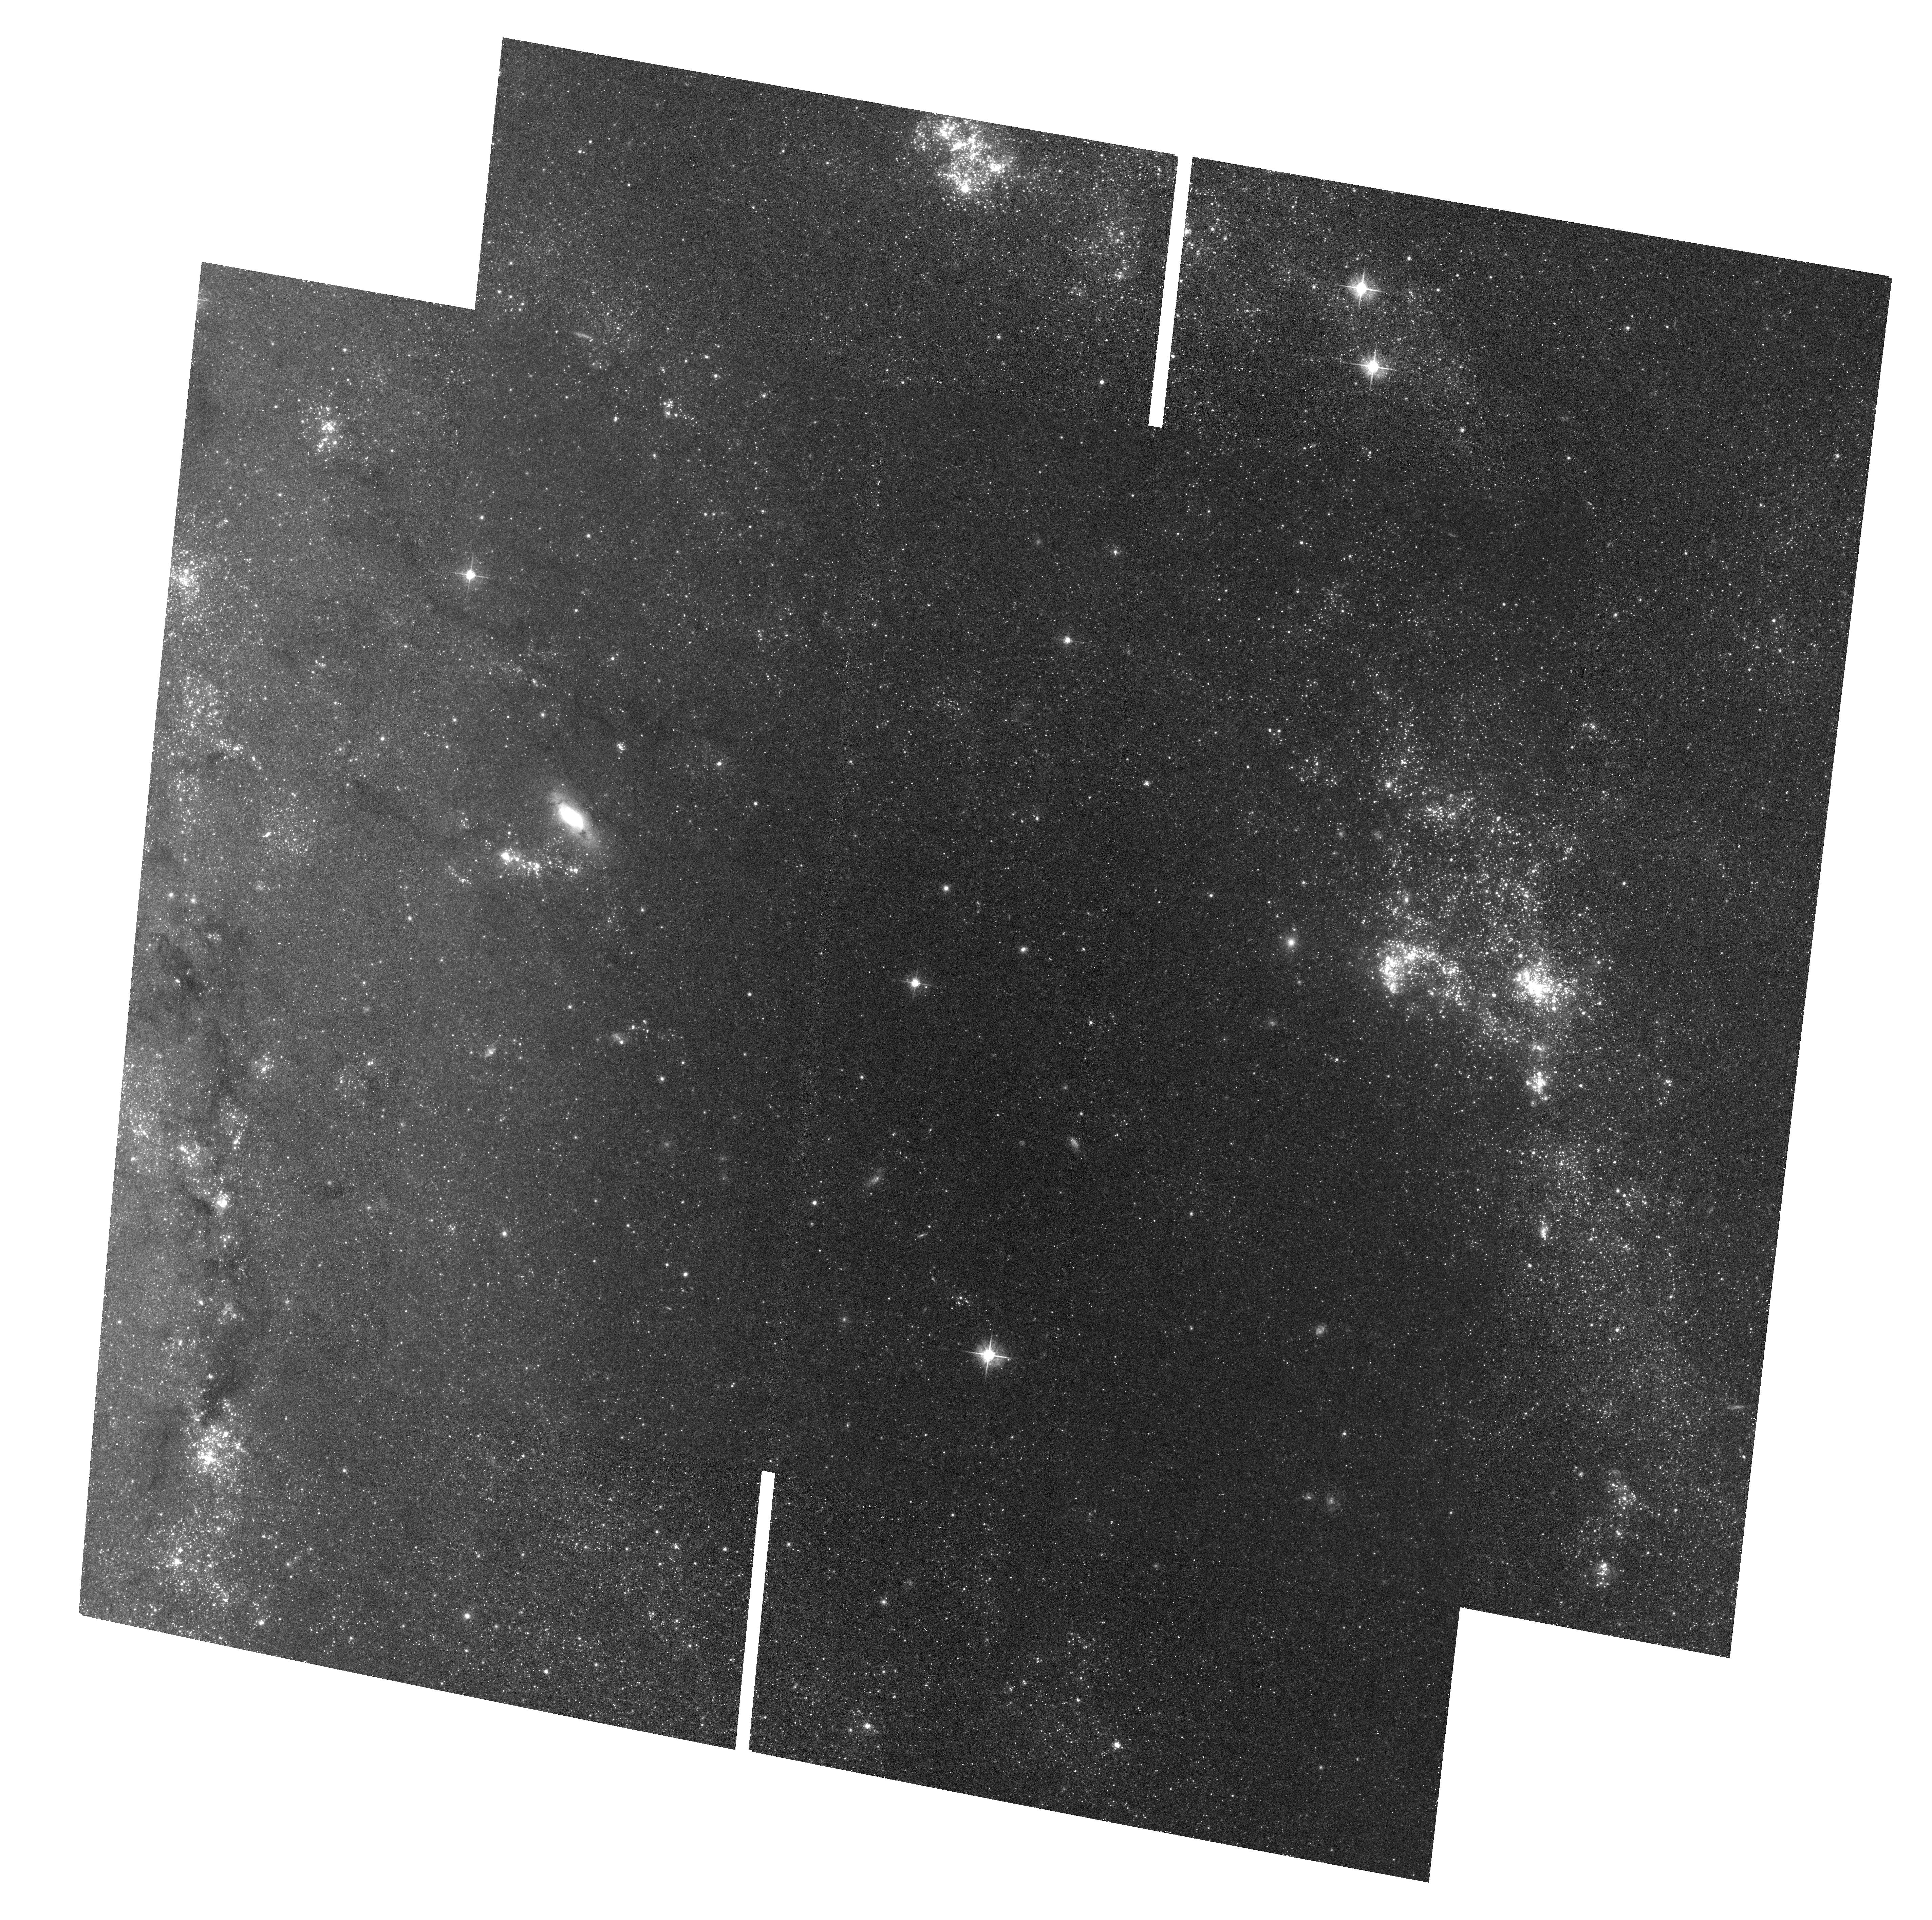
Target: field at RA 210.642°, Dec 54.336°. Instrument: ACS/WFC. Filter: F555W. Exposure: 33 min. Observation ID: hst_17312_03_acs_wfc_f555w_jf4c03

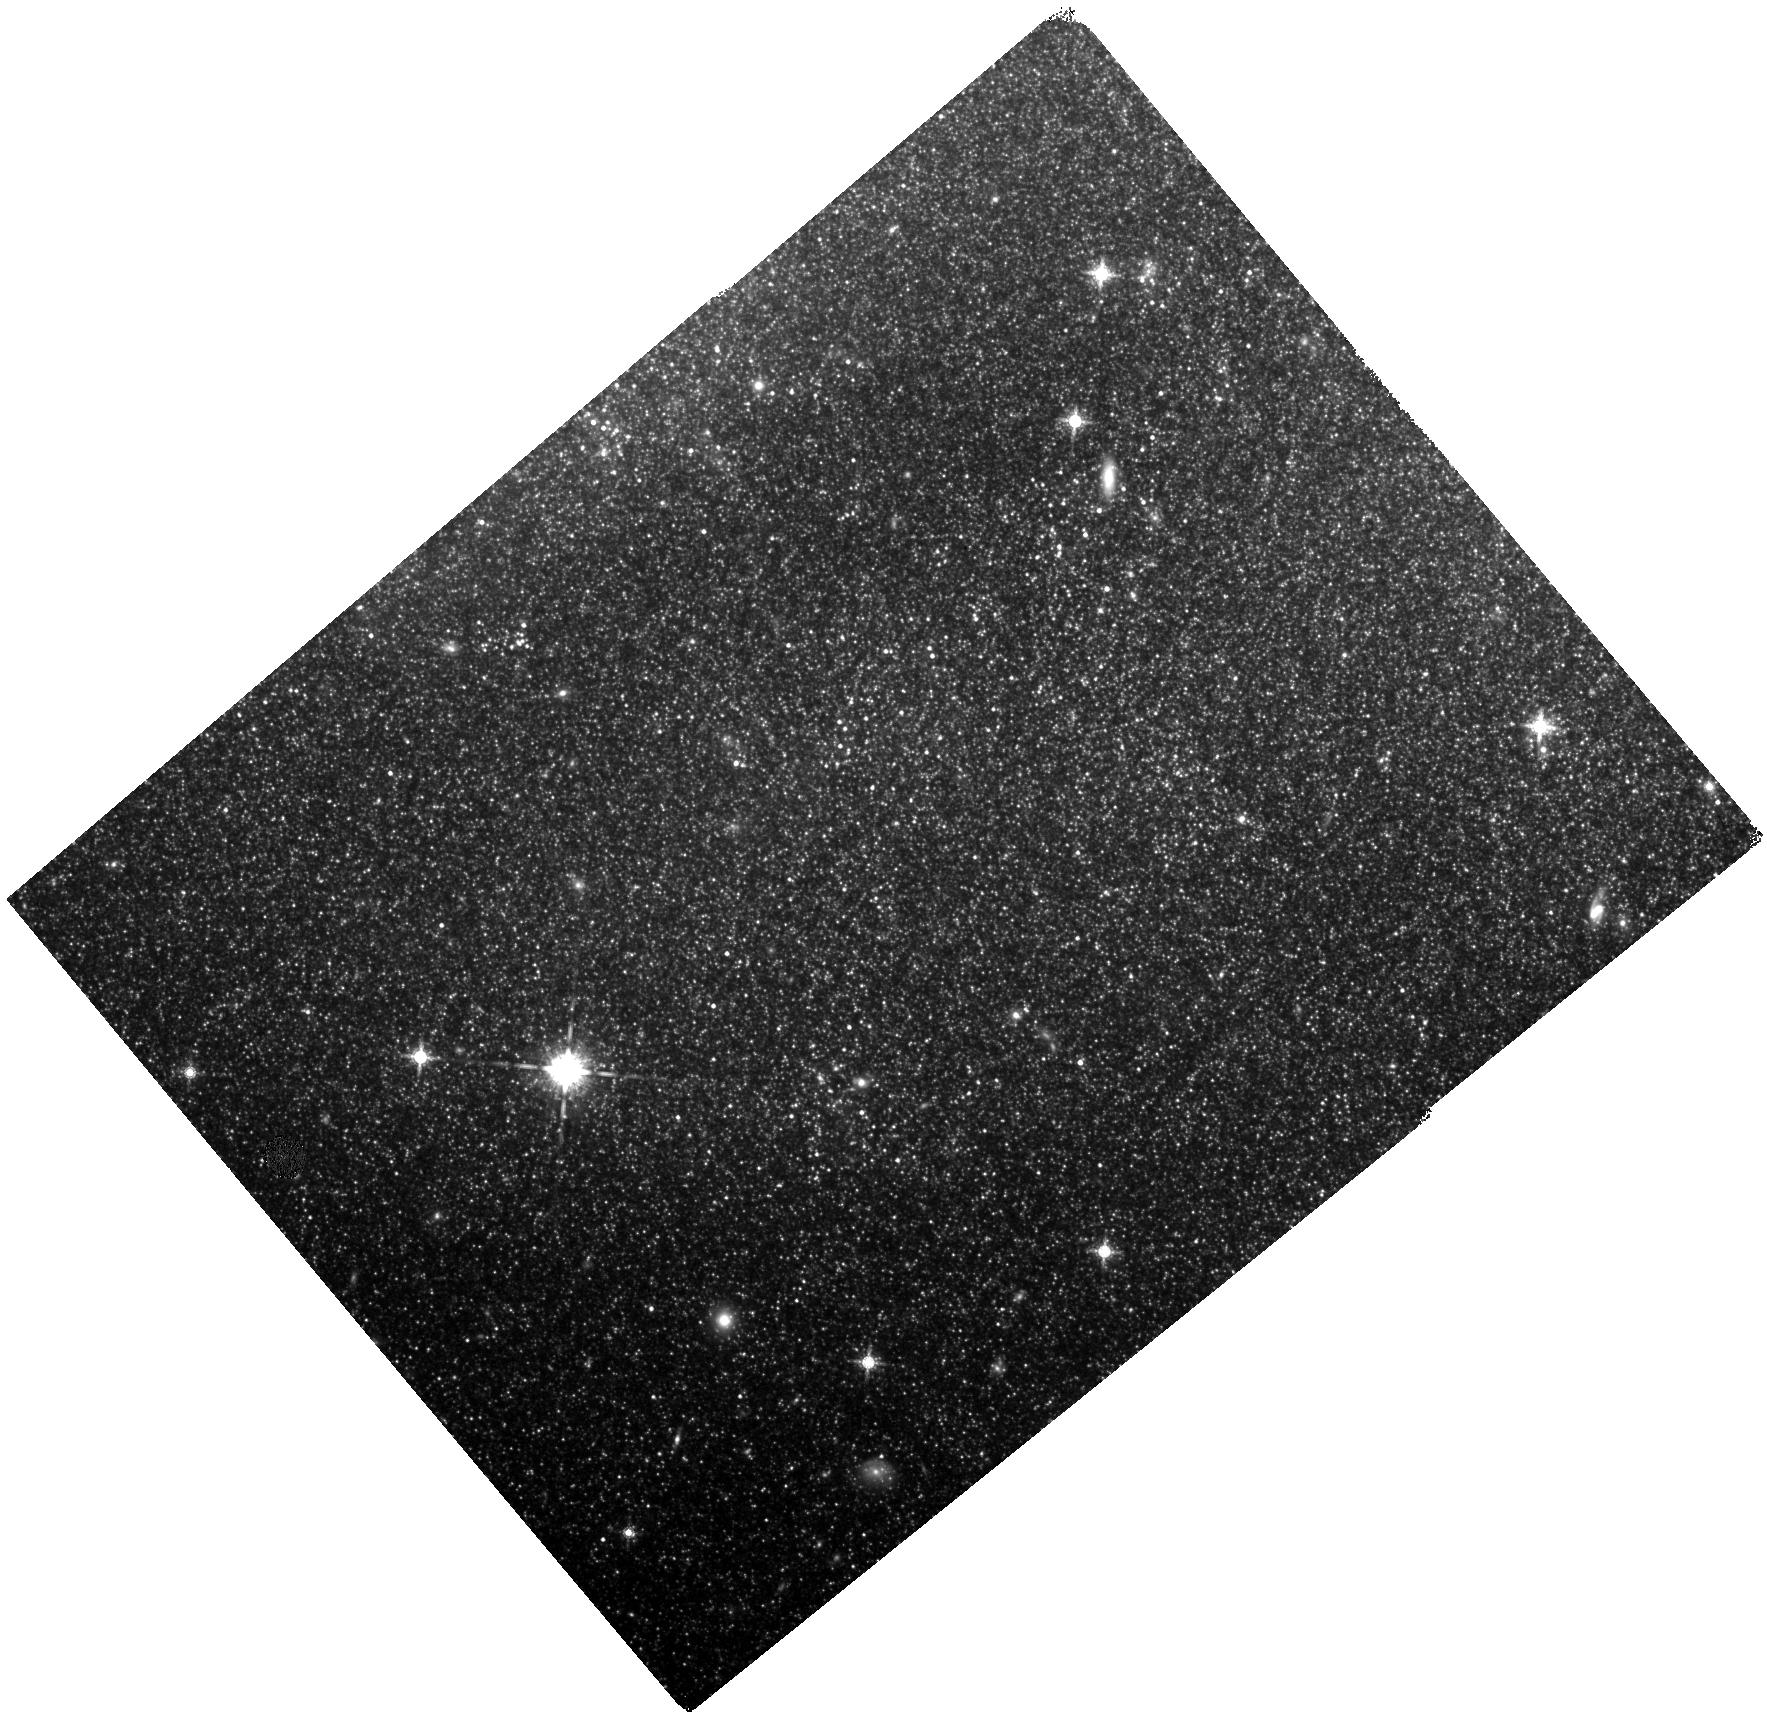
Target: SN-2011FE. Instrument: WFC3/IR. Filter: F160W. Exposure: 40 min. Observation ID: hst_17312_02_wfc3_ir_f160w_if4c02

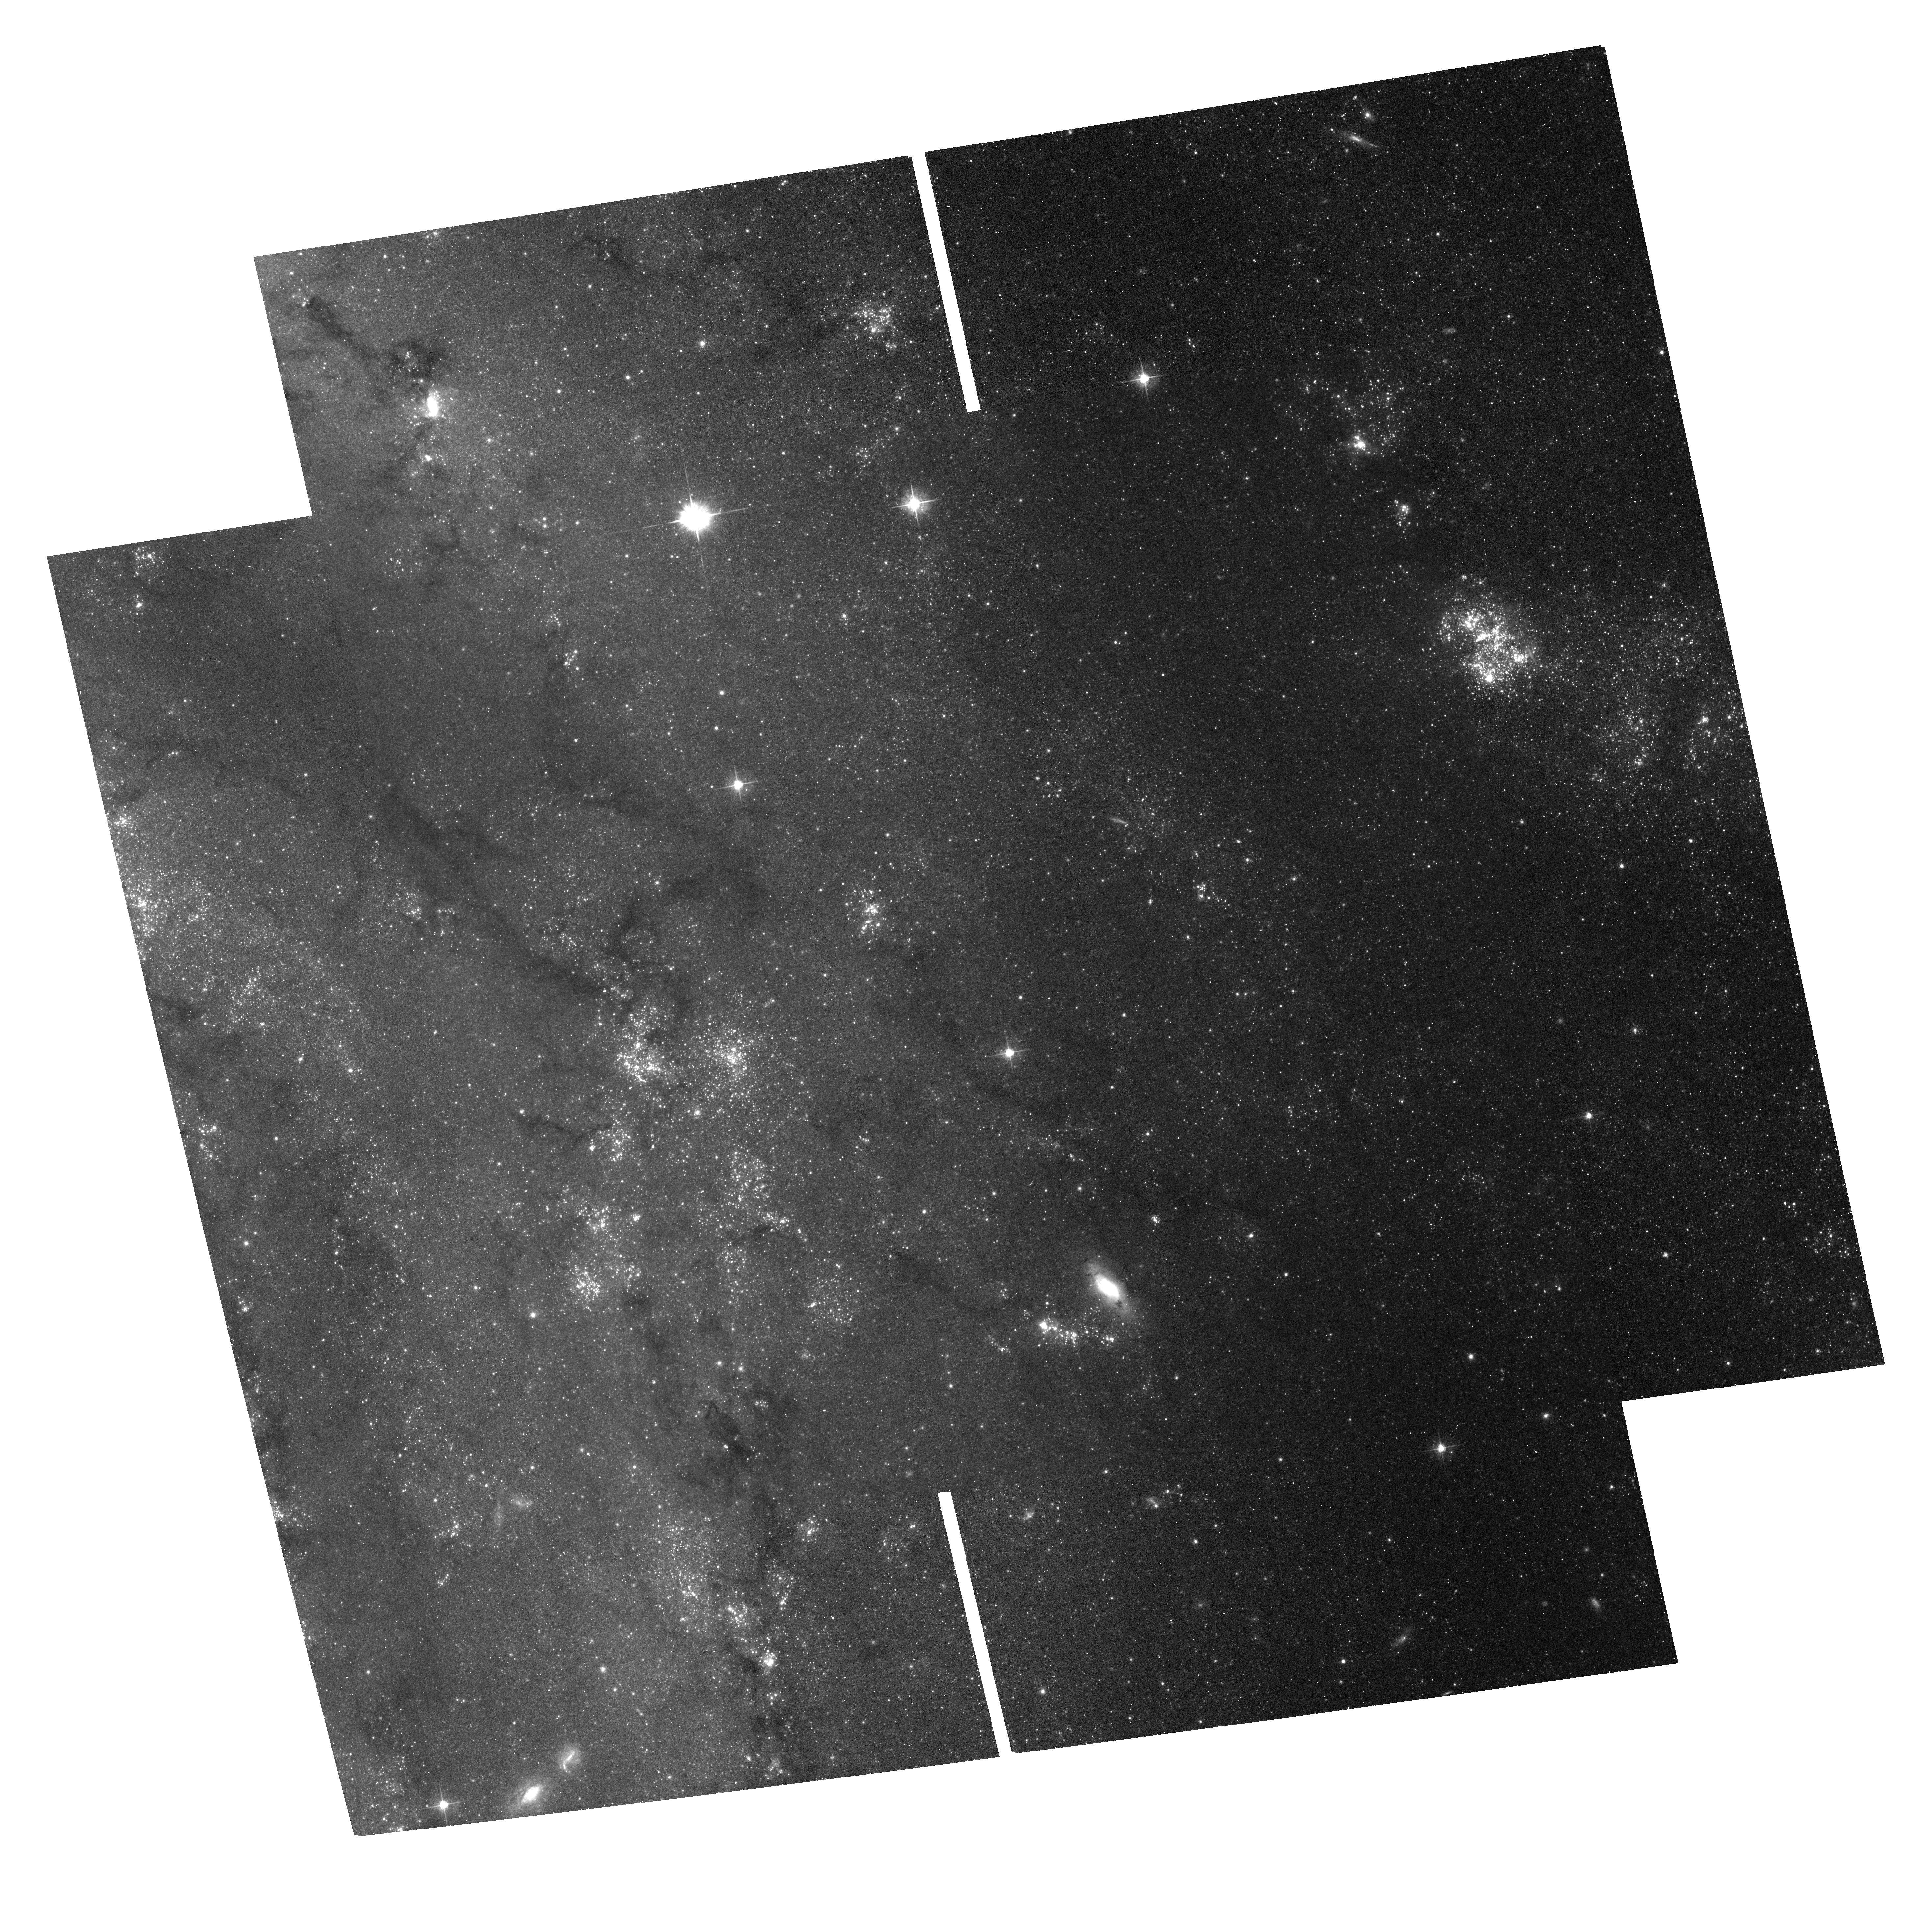
Target: field at RA 210.683°, Dec 54.357°. Instrument: ACS/WFC. Filter: F555W. Exposure: 37 min. Observation ID: hst_17312_01_acs_wfc_f555w_jf4c01

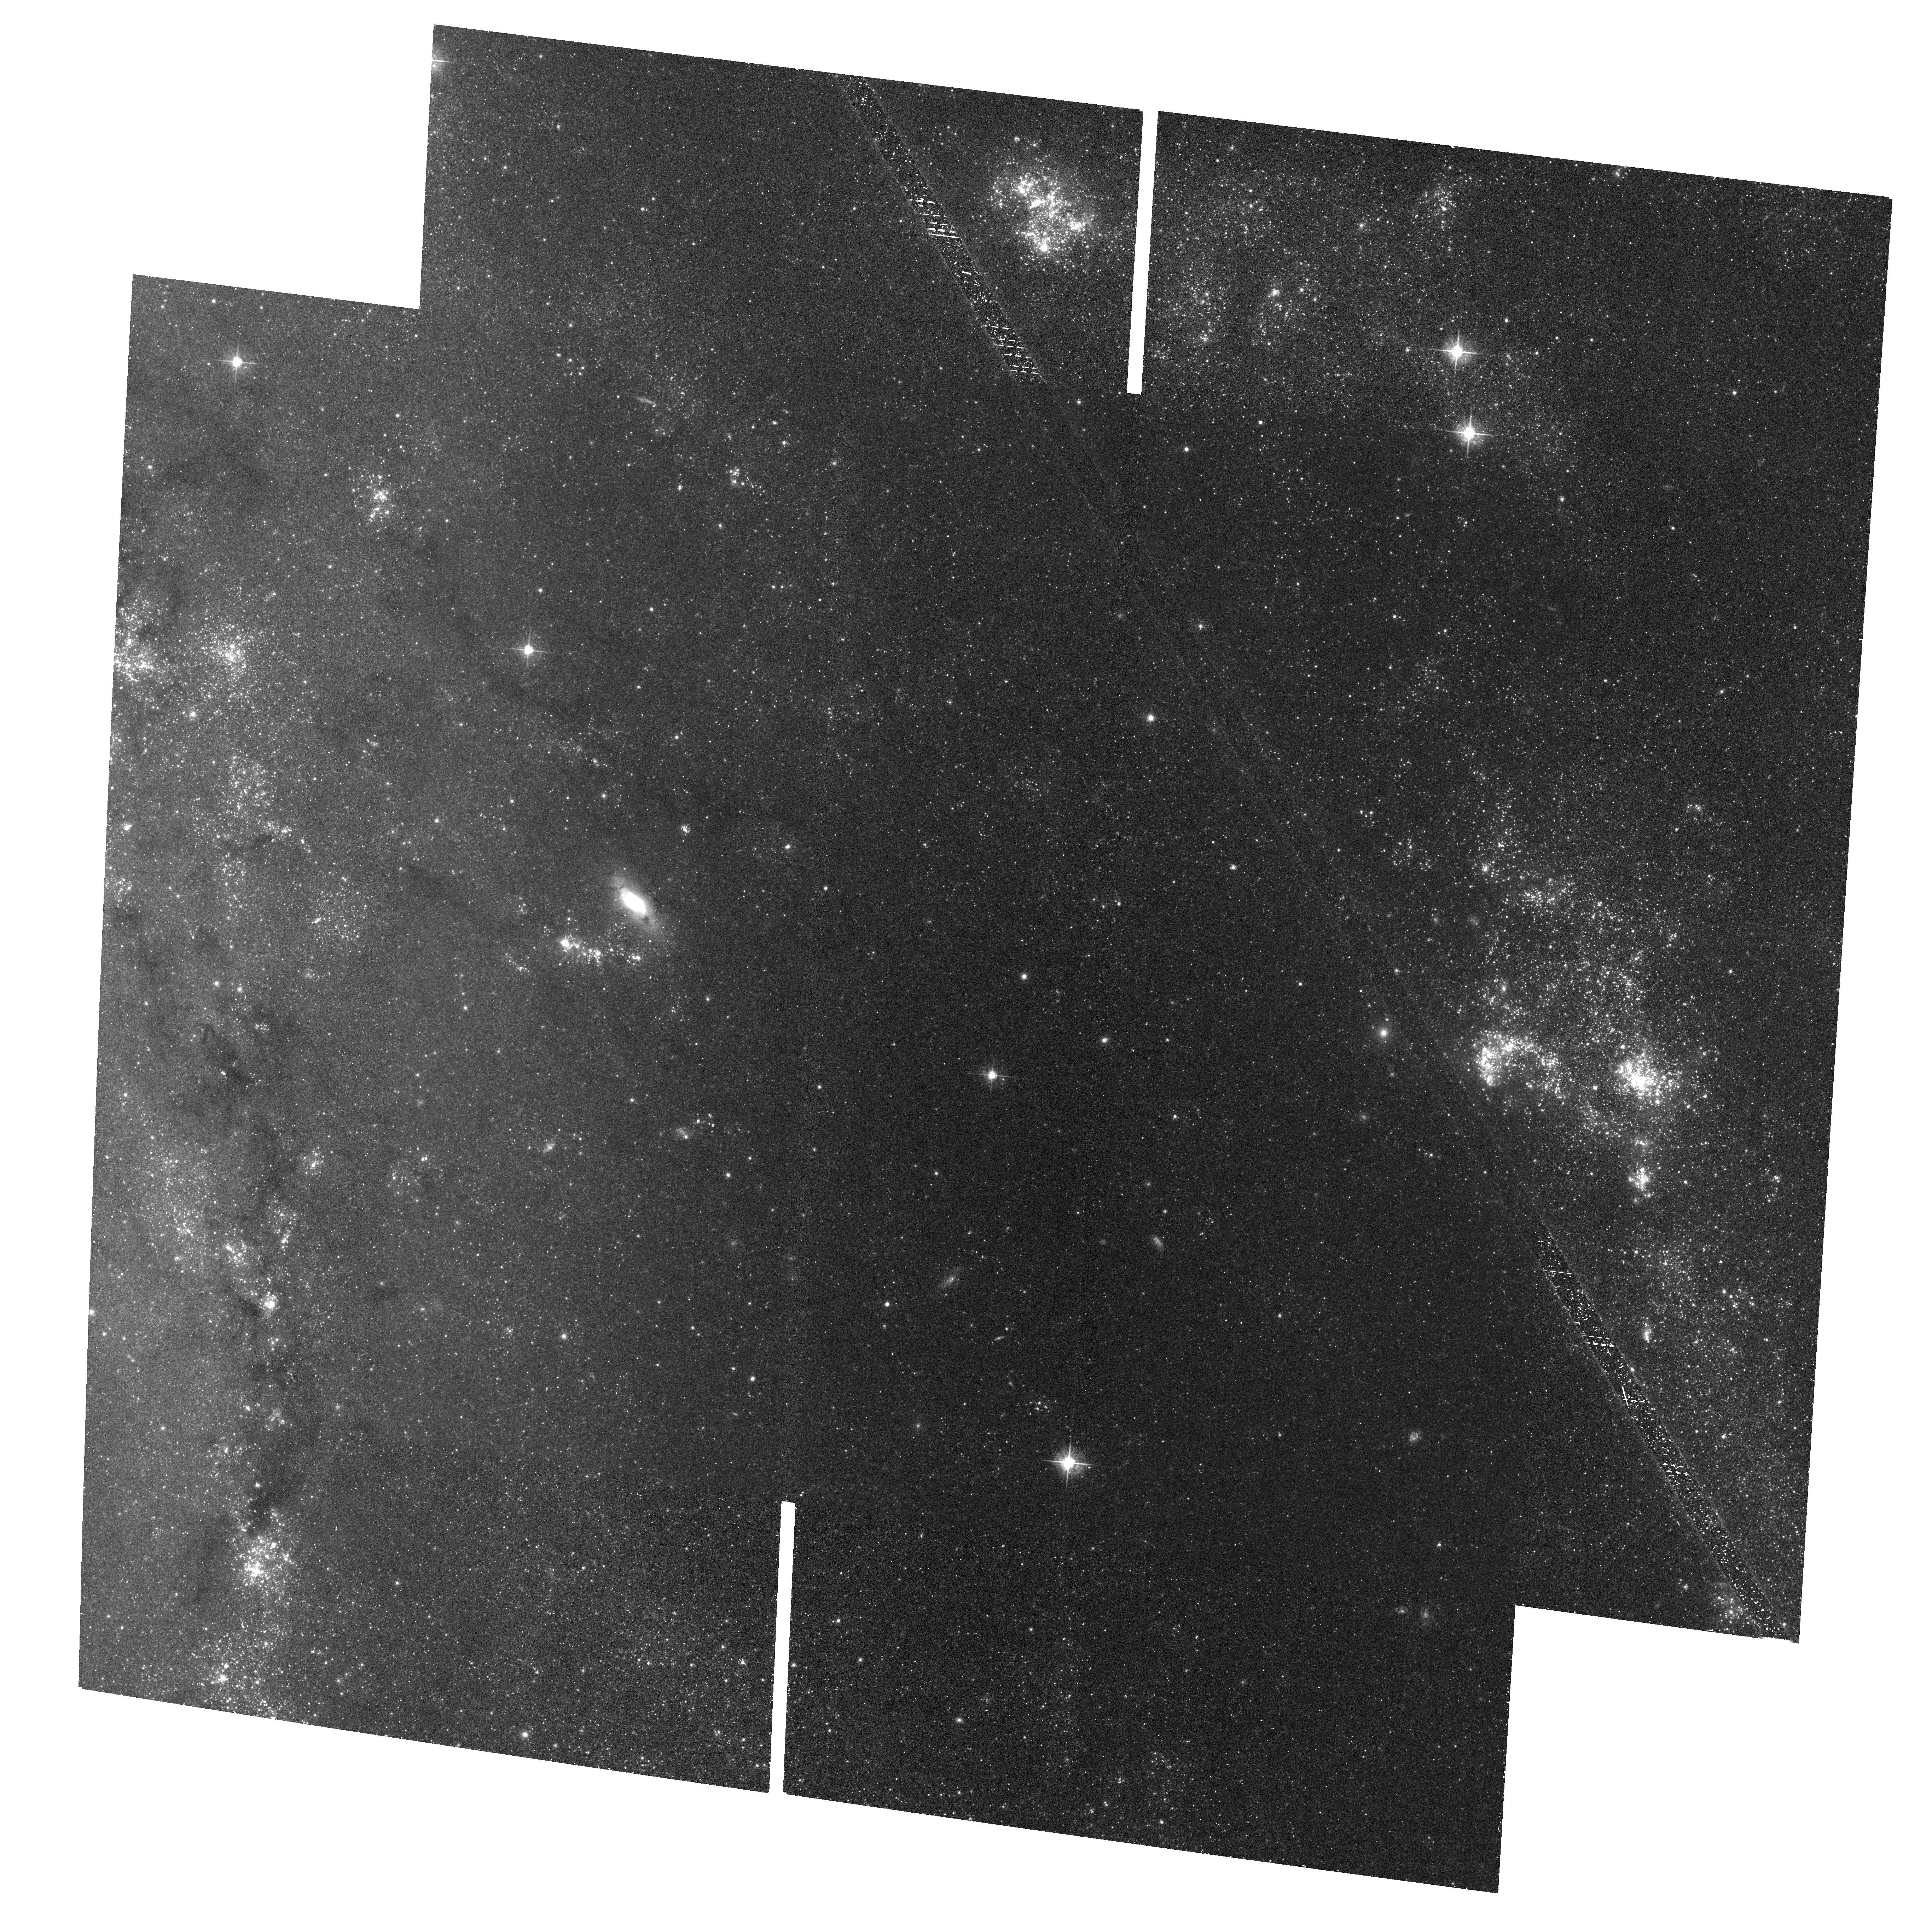
Target: field at RA 210.647°, Dec 54.340°. Instrument: ACS/WFC. Filter: F555W. Exposure: 33 min. Observation ID: hst_17312_02_acs_wfc_f555w_jf4c02

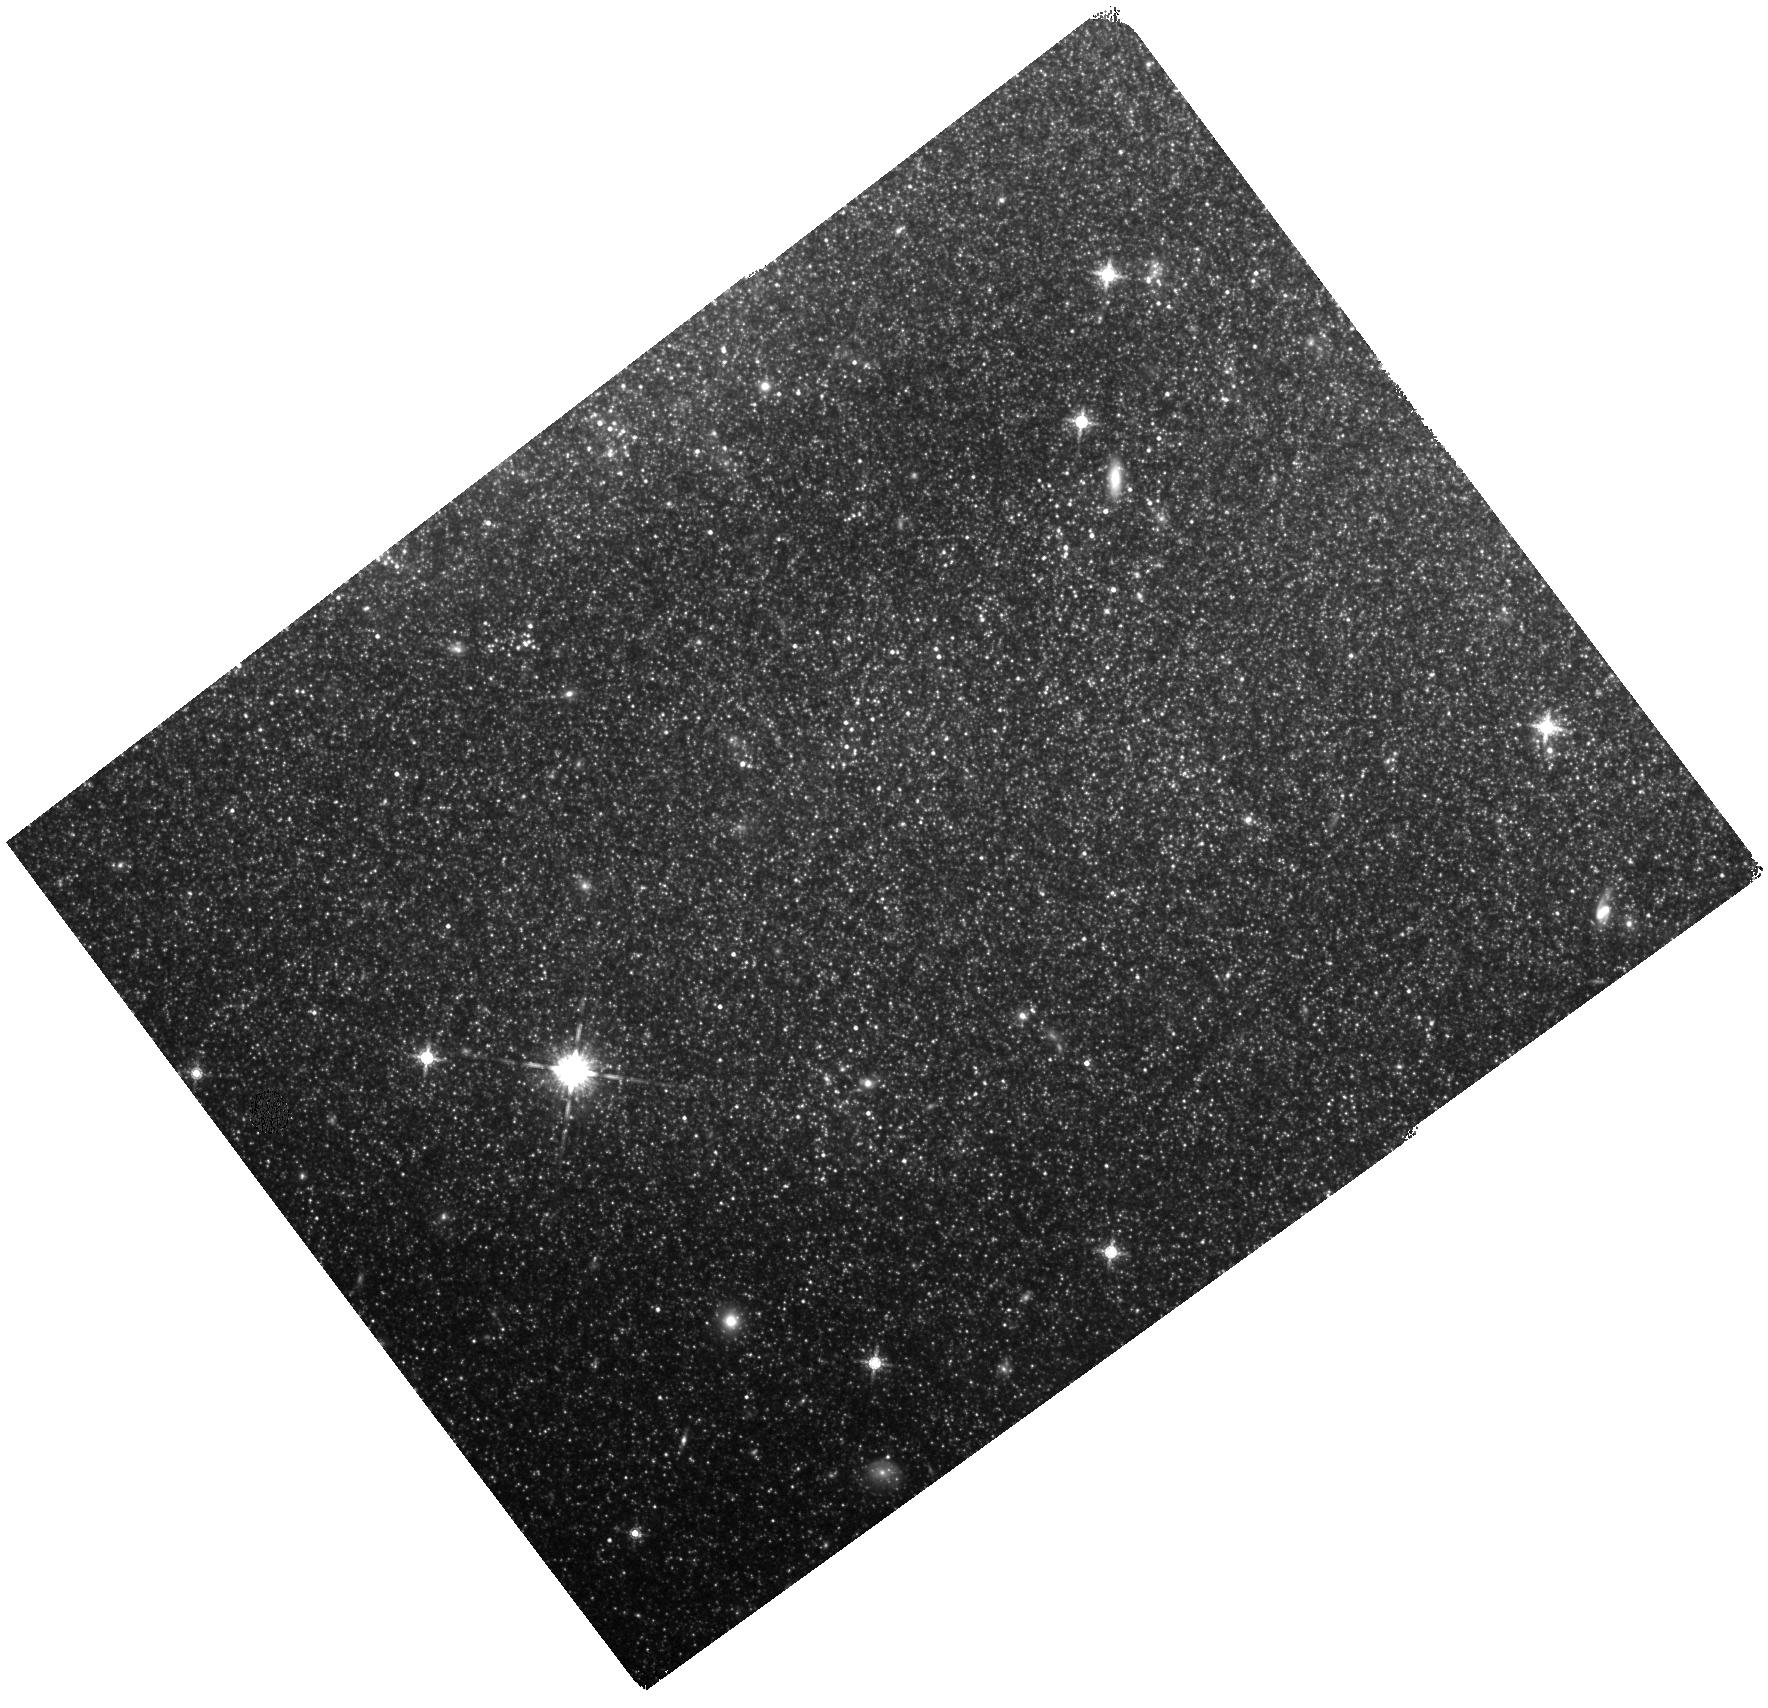
Target: SN-2011FE. Instrument: WFC3/IR. Filter: F160W. Exposure: 40 min. Observation ID: hst_17312_03_wfc3_ir_f160w_if4c03

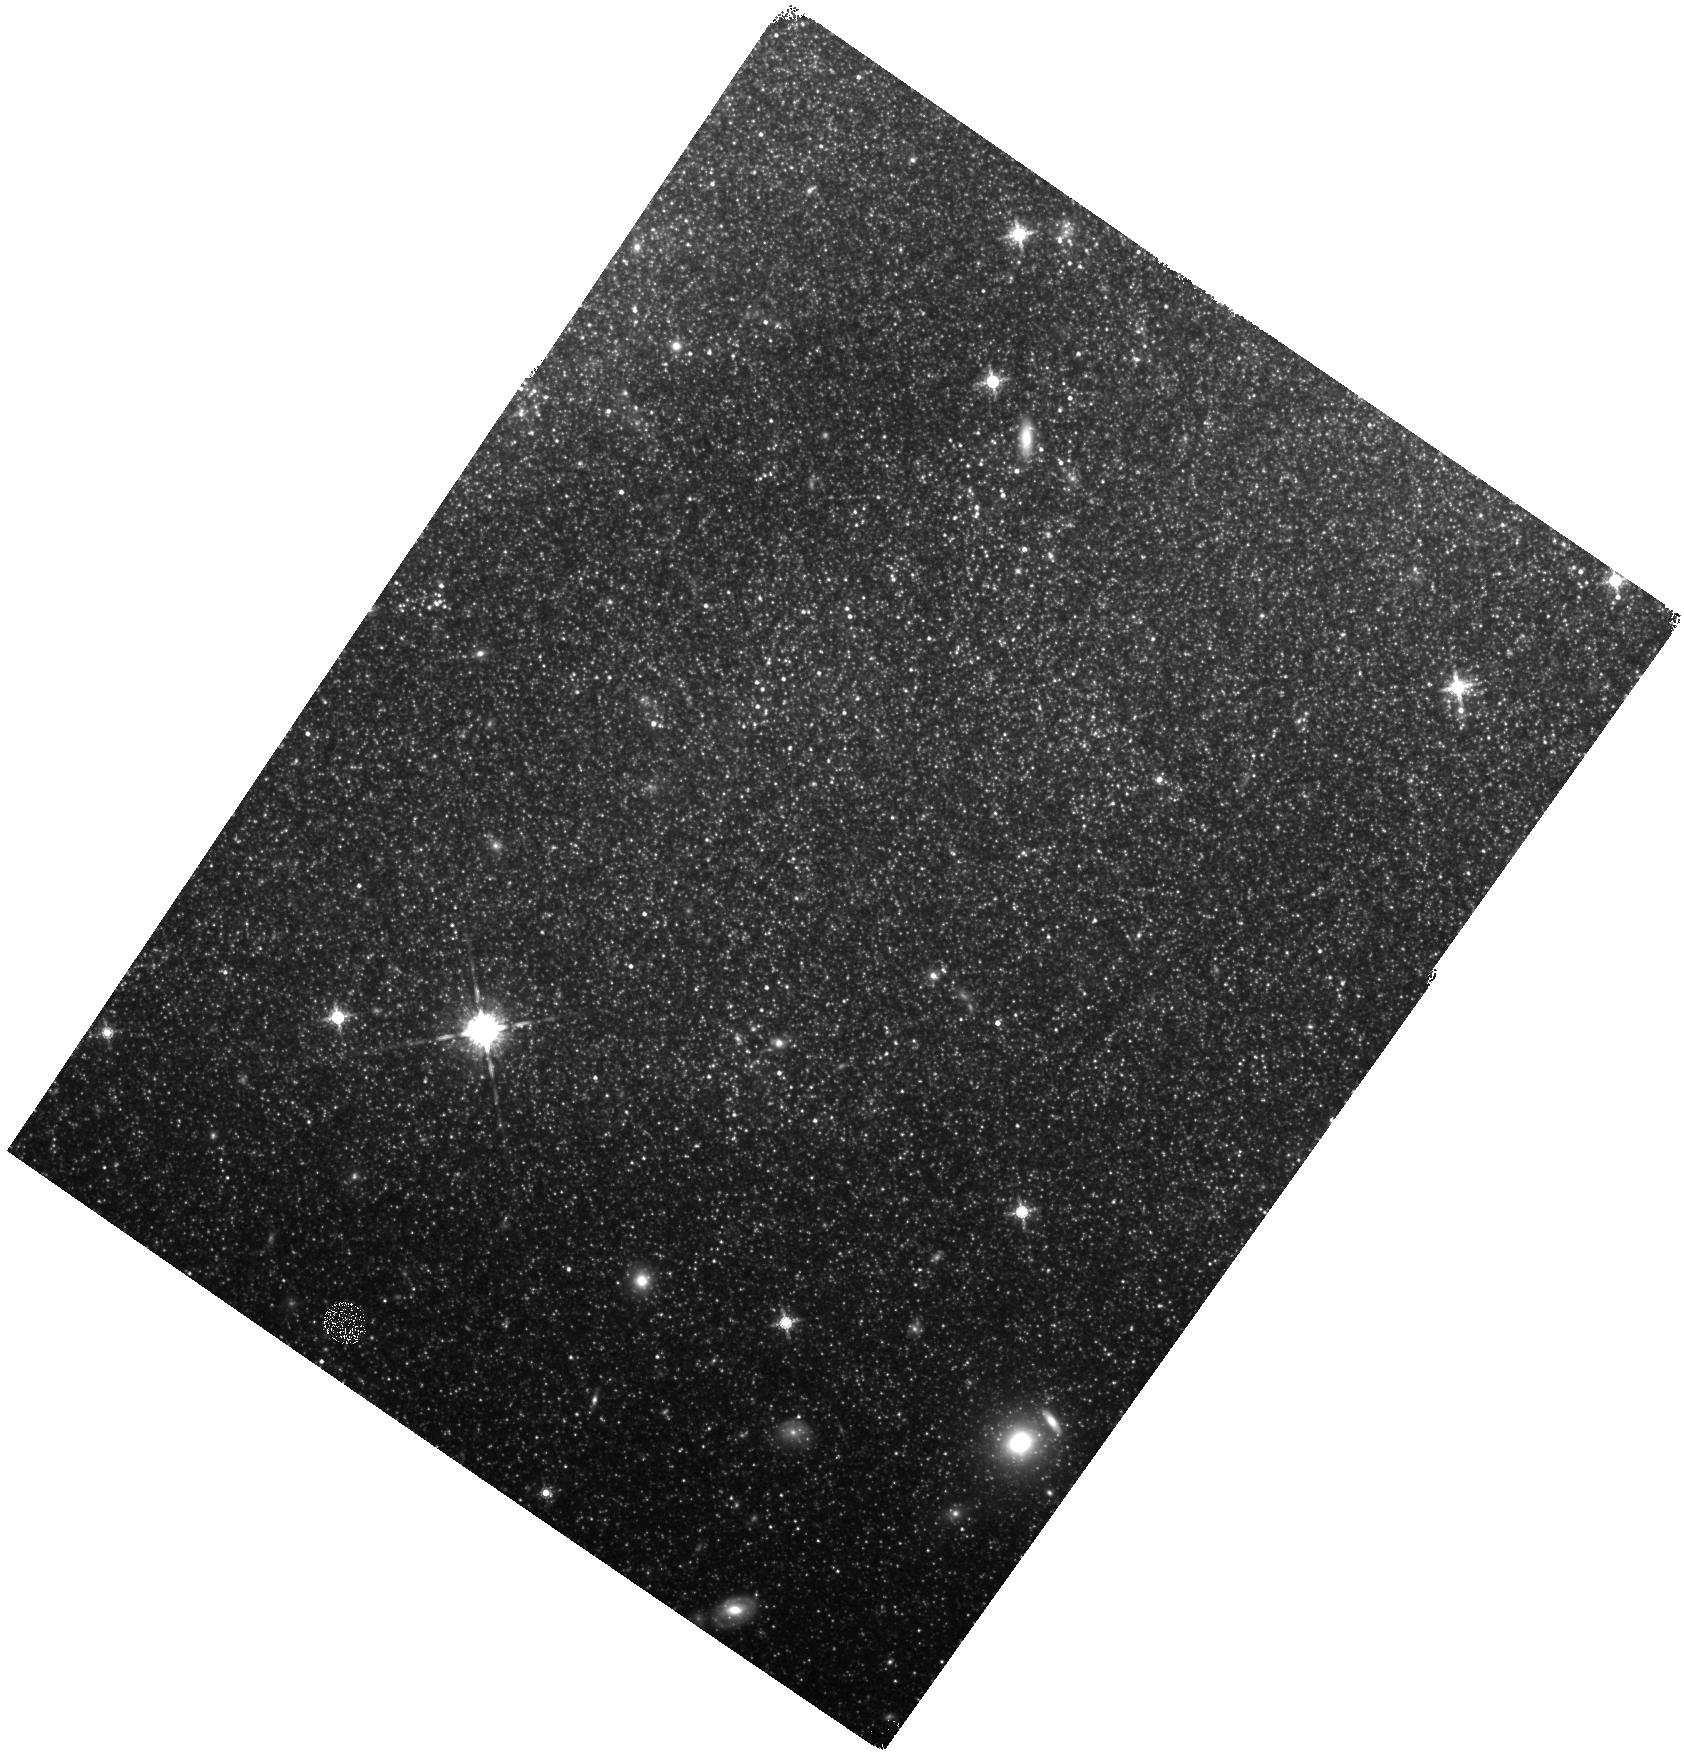
Target: SN-2011FE. Instrument: WFC3/IR. Filter: F160W. Exposure: 44 min. Observation ID: hst_17312_01_wfc3_ir_f160w_if4c01

Refining the Mira Distance Ladder with NIRCam Observations of M101 (PI: Huang, Caroline)

The recent tension between direct, model-independent measurements of the Hubble constant and the model-dependent values inferred from observations of the CMB has posed the strongest challenge to LambdaCDM in nearly 30 years. However, the burden of proof for a potentially groundbreaking discovery of new physics is high. Thus, alternative routes to the present measurements of the Hubble constant -- which rely primarily on Cepheids and Tip of Red Giant Branch as intermediate distance indicators -- must be explored in order to verify the current results and to fully understand the role of systematic uncertainties. Oxygen-rich Mira variables are luminous, ubiquitous, NIR and IR standard candles and present a particularly compelling path forward to studying the tension in the era of JWST. Here, we propose to use the high angular resolution and infrared coverage of NIRCam to simultaneously refine the Mira-based distance ladder and re-examine Cepheid crowding in the Type Ia Supernova host galaxy M101. This will allow us to verify the Cepheid results by using an independent ladder subject to different systematics, and by directly reanalyzing the Cepheids in M101. In this joint proposal consisting of one epoch of JWST NIRCam and three epochs of coordinated HST WFC3/IR and ACS observations, we will (1) de-blend the backgrounds of known Cepheids and Miras in M101, (2) improve Mira spectral type classification, and (3) study the effect of dust and mass loss on the Mira PLR. The three HST epochs will allow us to phase the single-epoch JWST observations to mean magnitude and produce Mira PLR in JWST bands for the first time.